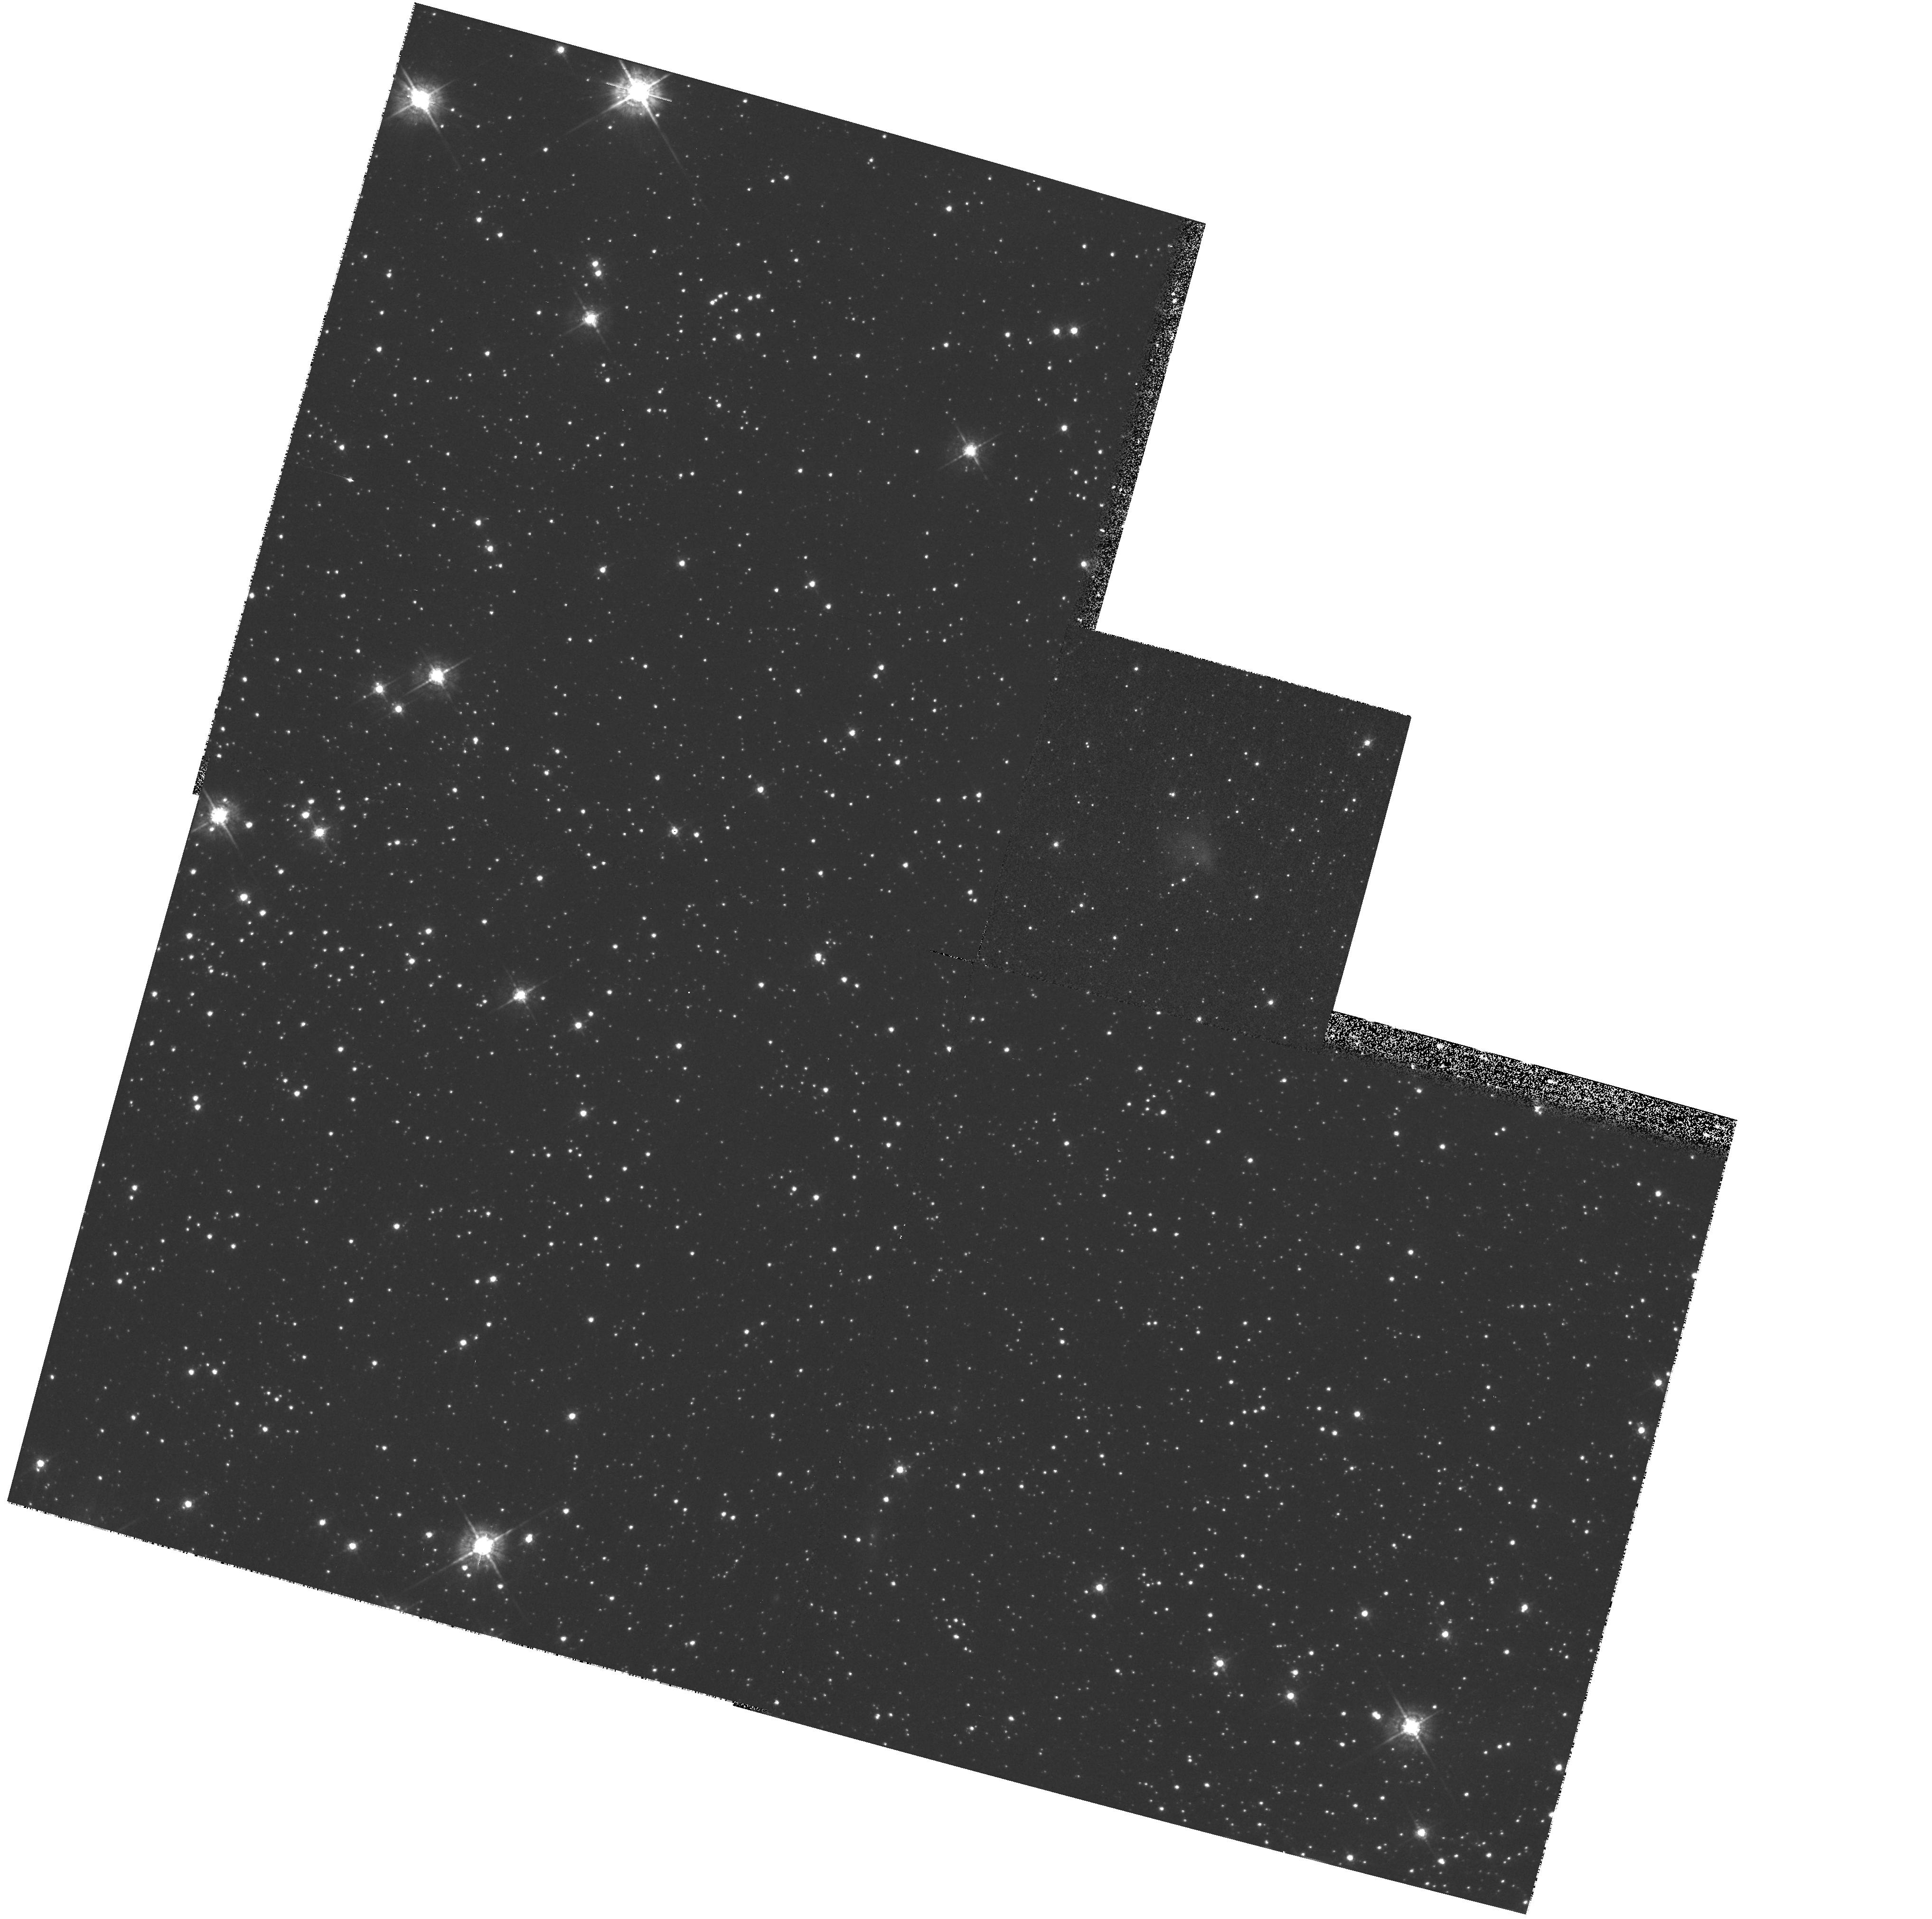
Target: SN0540-69.3. Instrument: WFPC2/PC. Filter: F547M. Exposure: 13 min. Observation ID: hst_7340_02_wfpc2_pc_f547m_u58y02

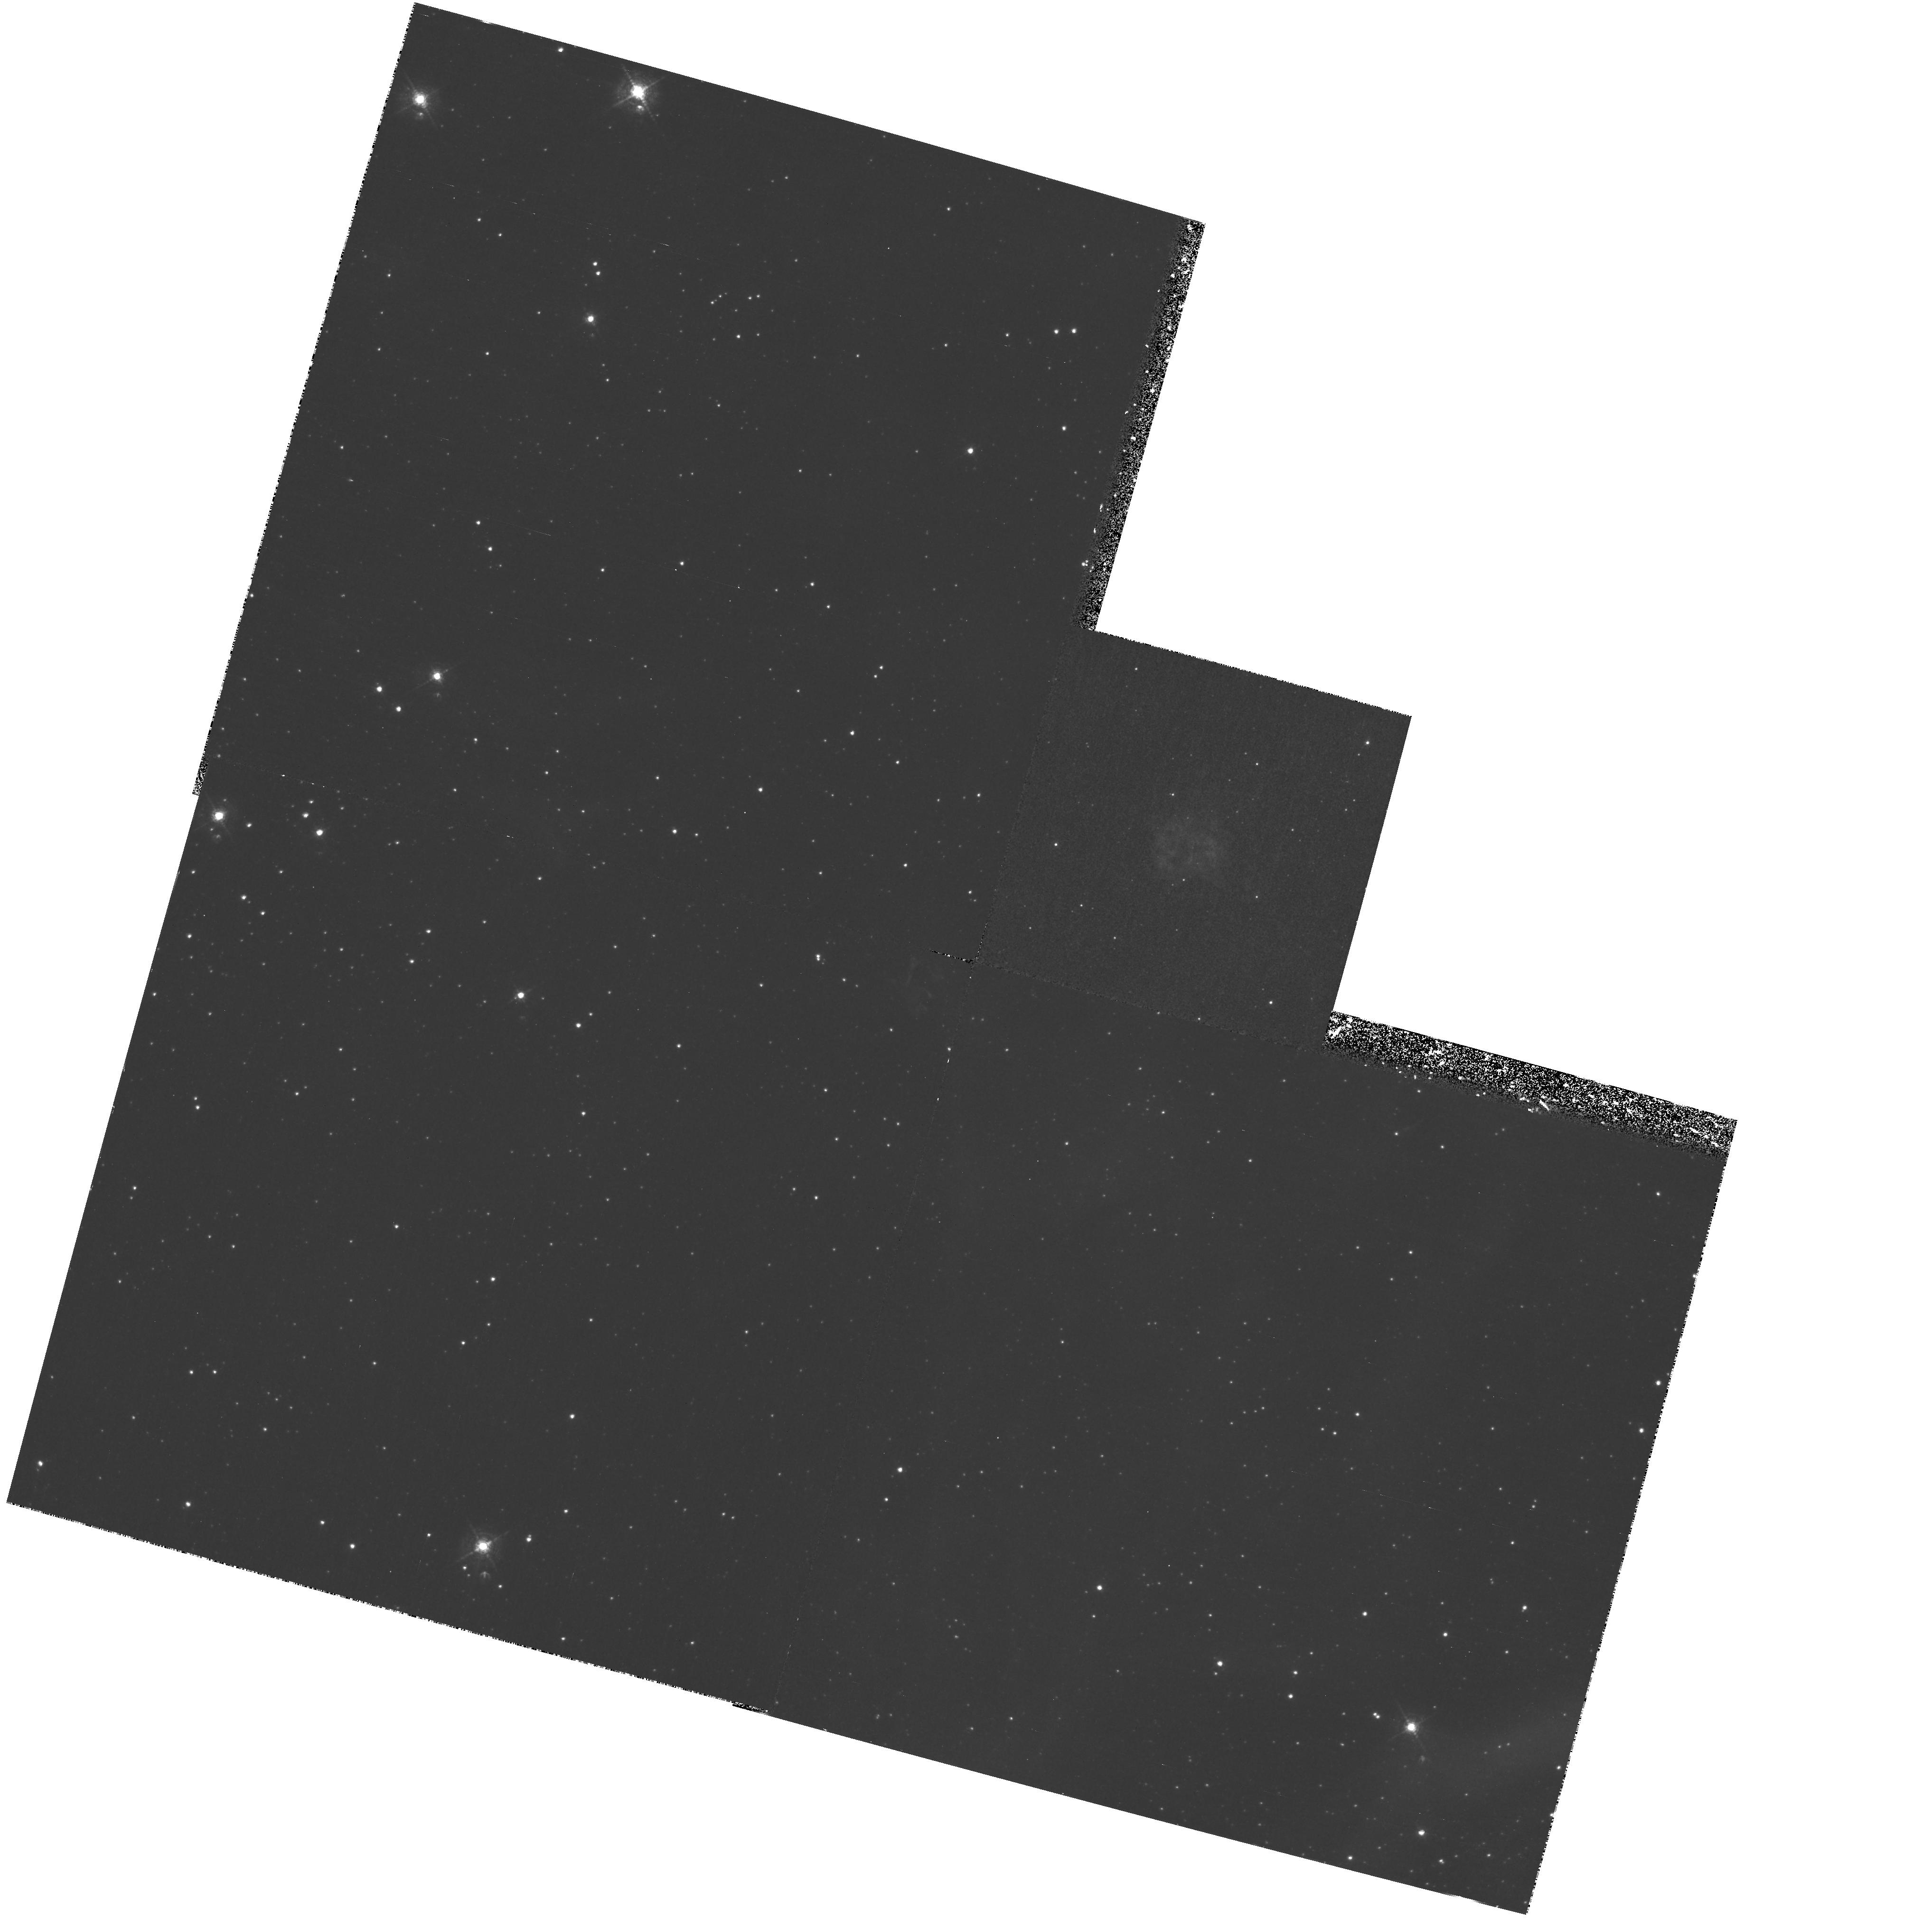
Target: SN0540-69.3. Instrument: WFPC2/PC. Filter: F502N. Exposure: 3.1 h. Observation ID: hst_7340_02_wfpc2_pc_f502n_u58y02

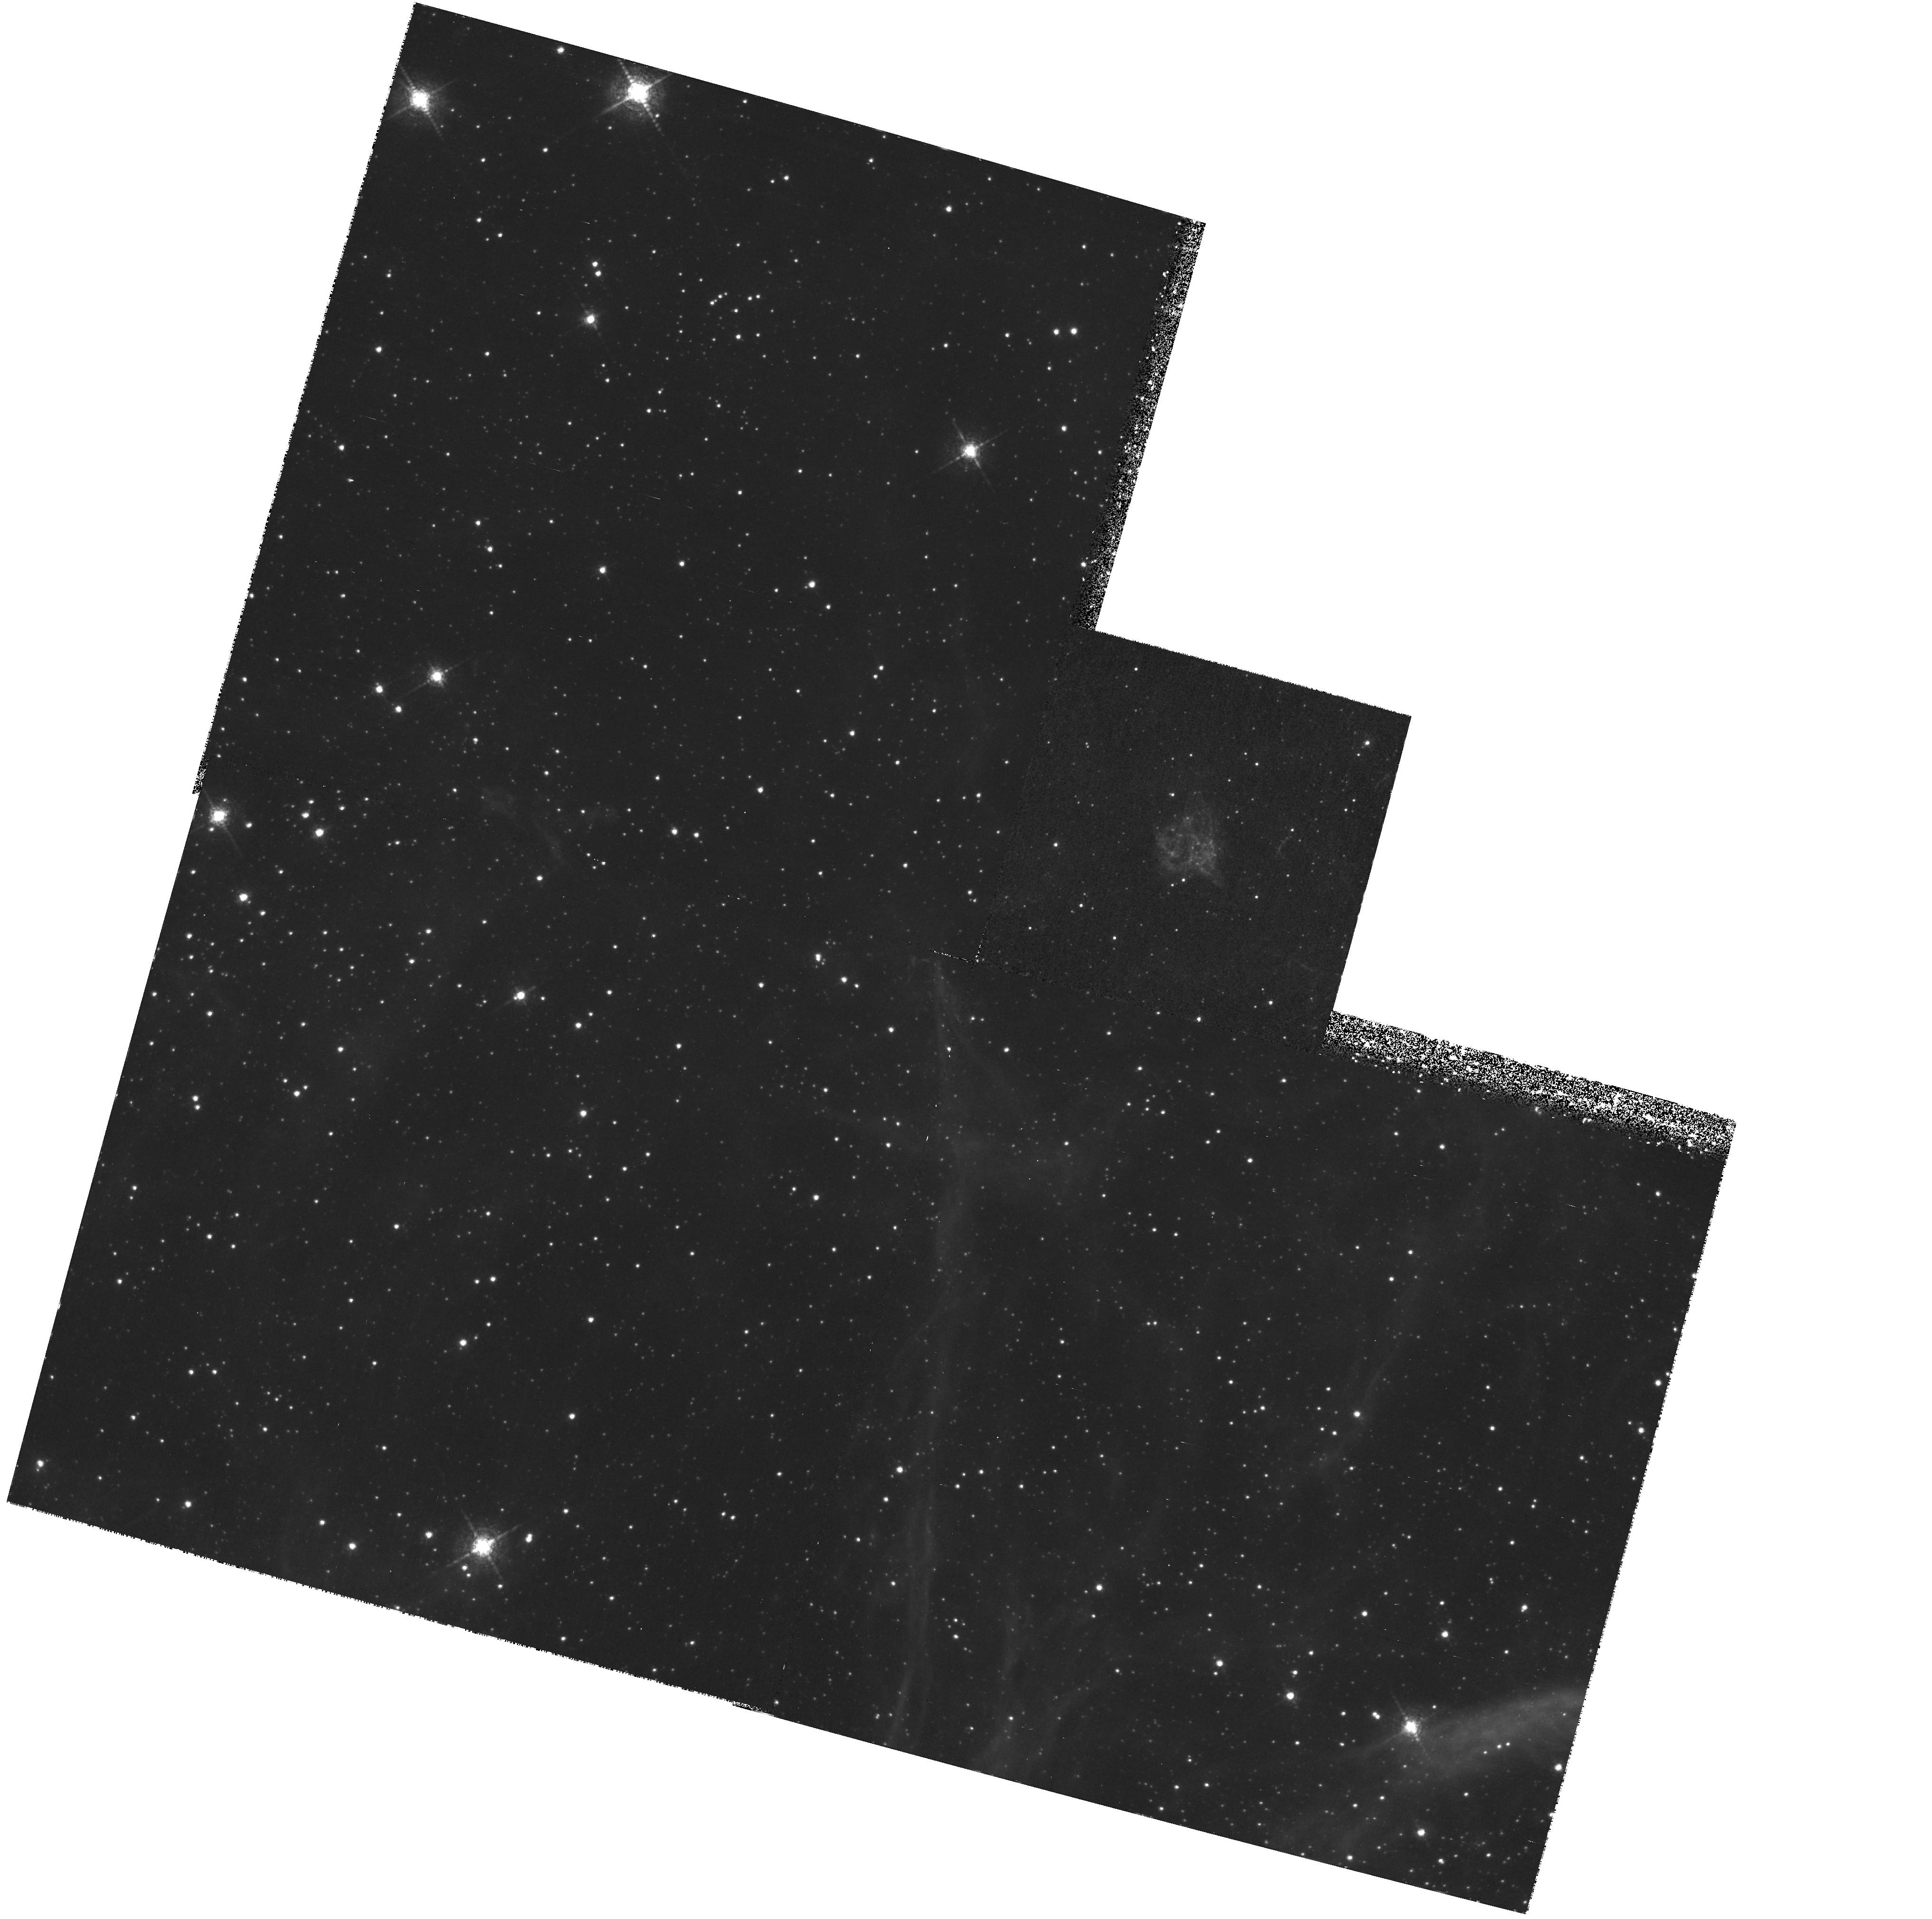
Target: SN0540-69.3. Instrument: WFPC2/PC. Filter: F673N. Exposure: 2.3 h. Observation ID: hst_7340_01_wfpc2_pc_f673n_u58y01

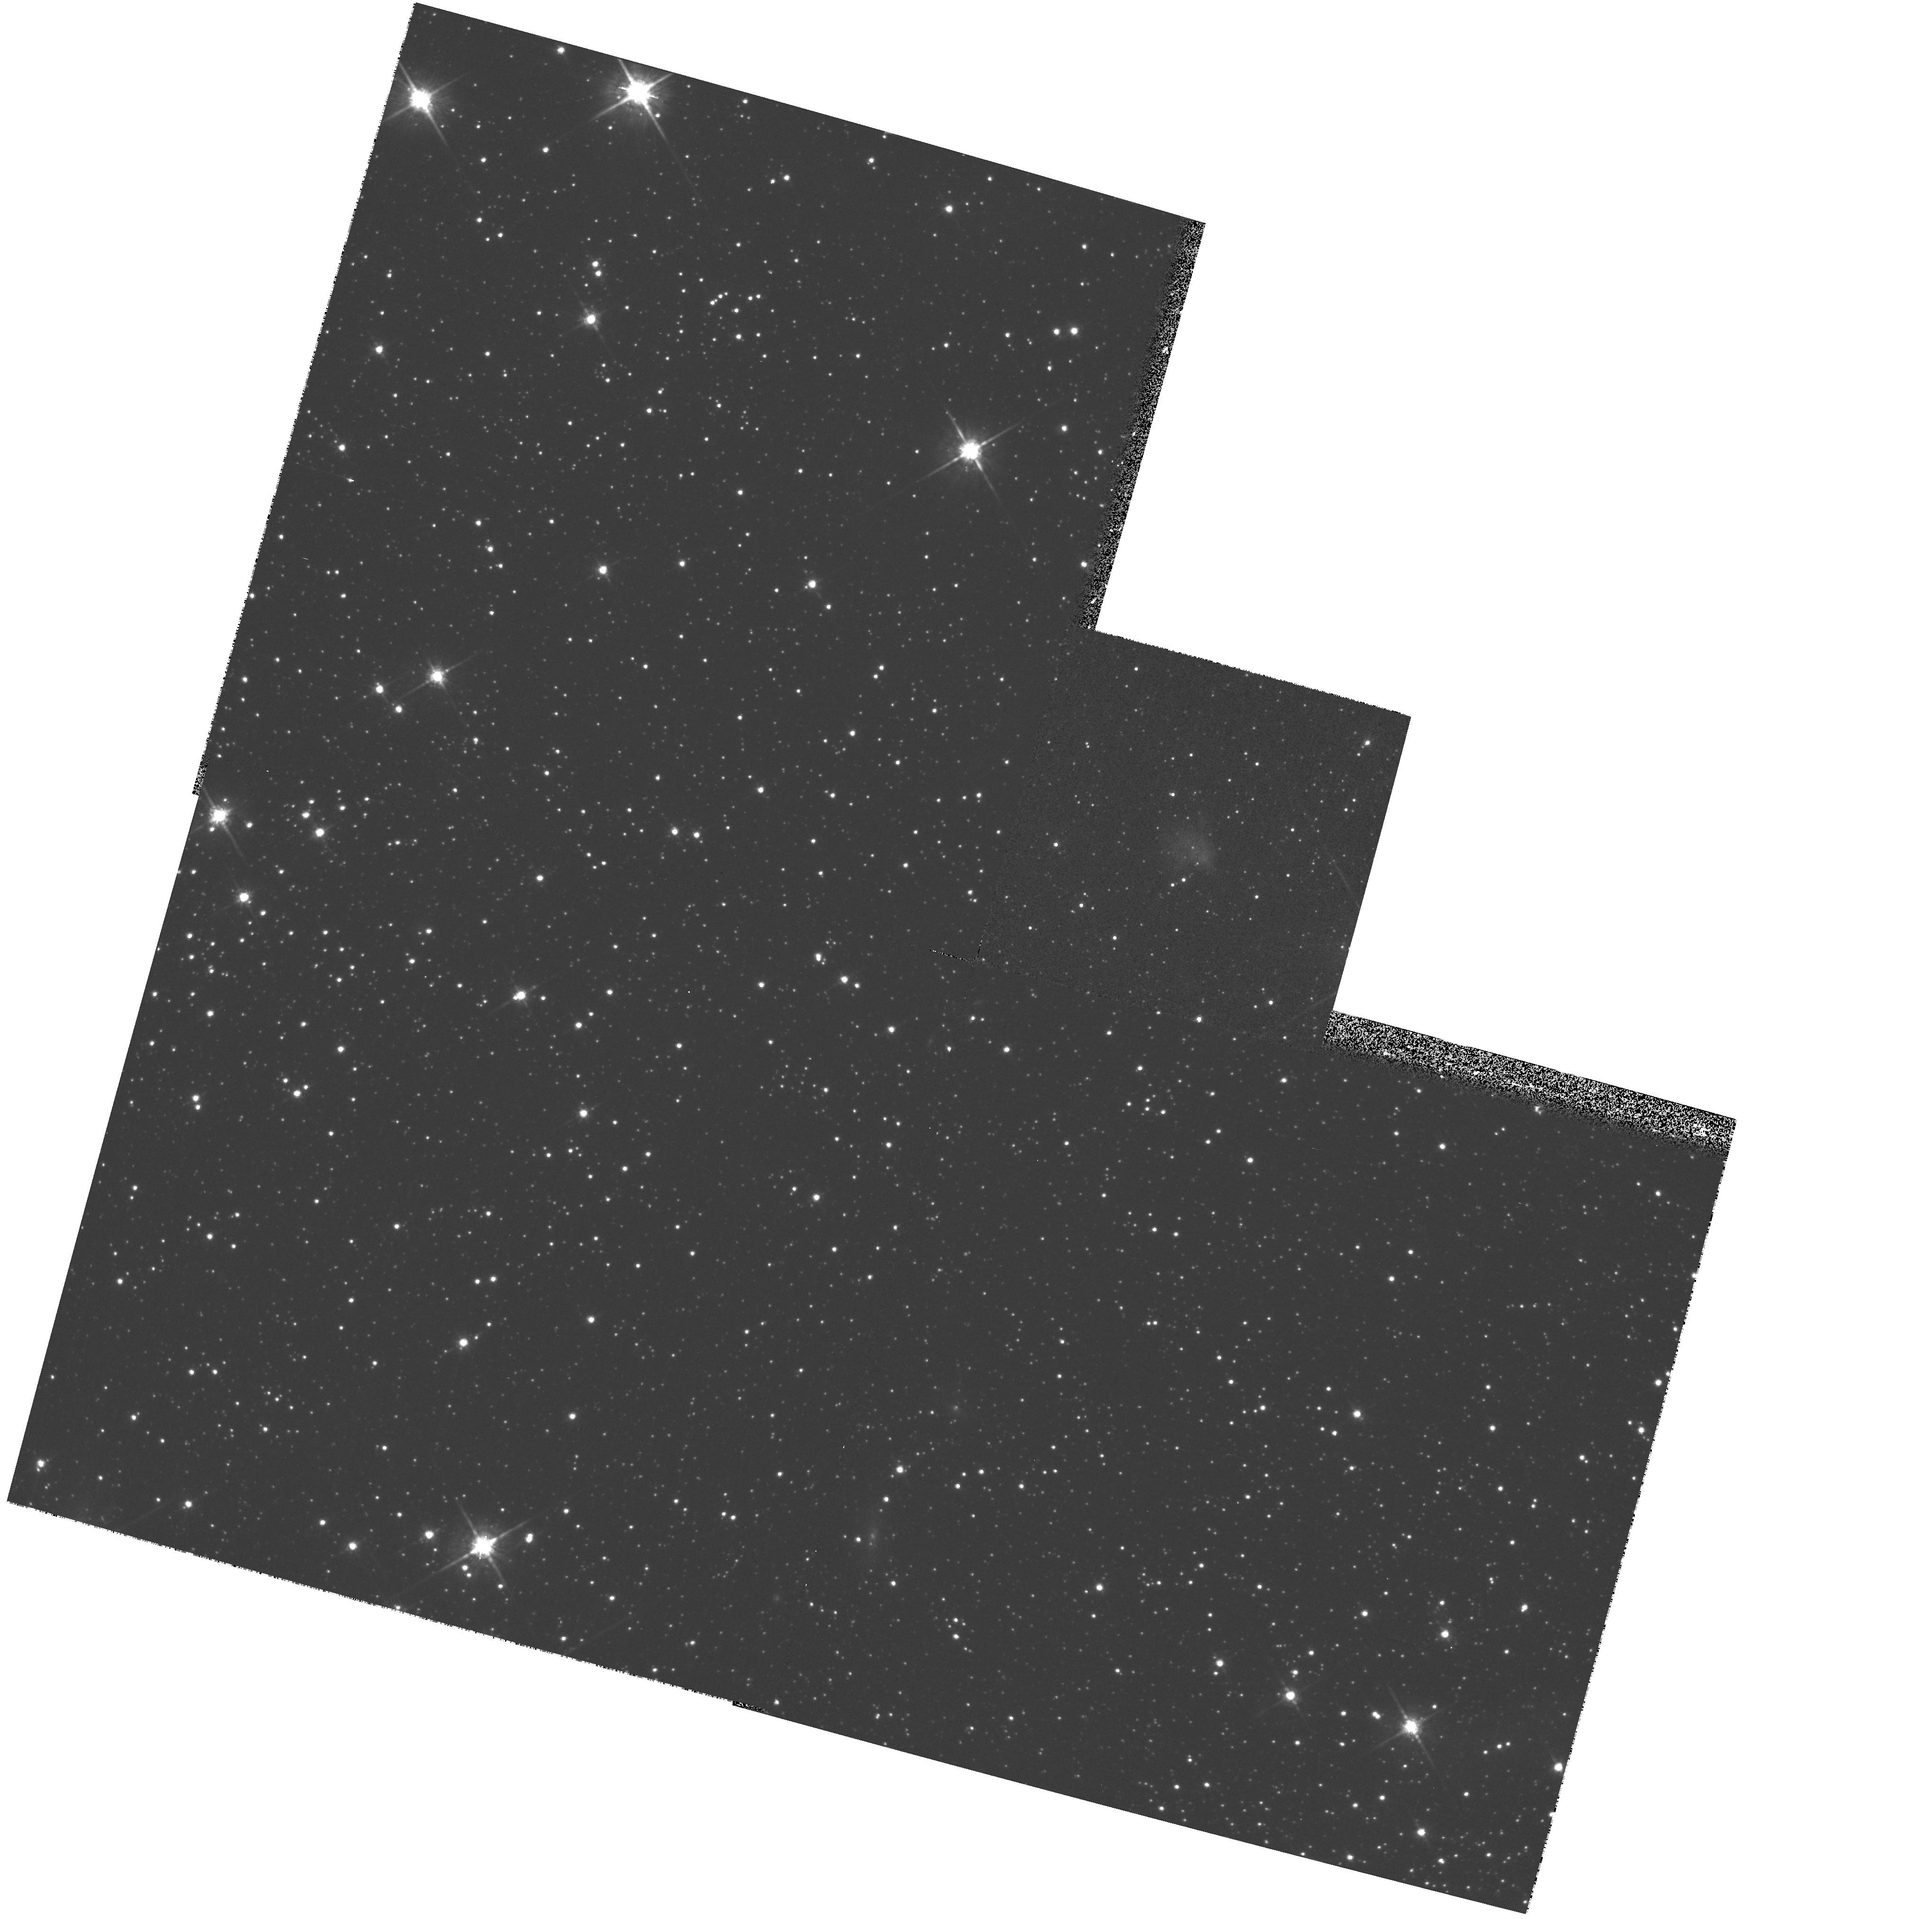
Target: SN0540-69.3. Instrument: WFPC2/PC. Filter: F791W. Exposure: 7 min. Observation ID: hst_7340_02_wfpc2_pc_f791w_u58y02

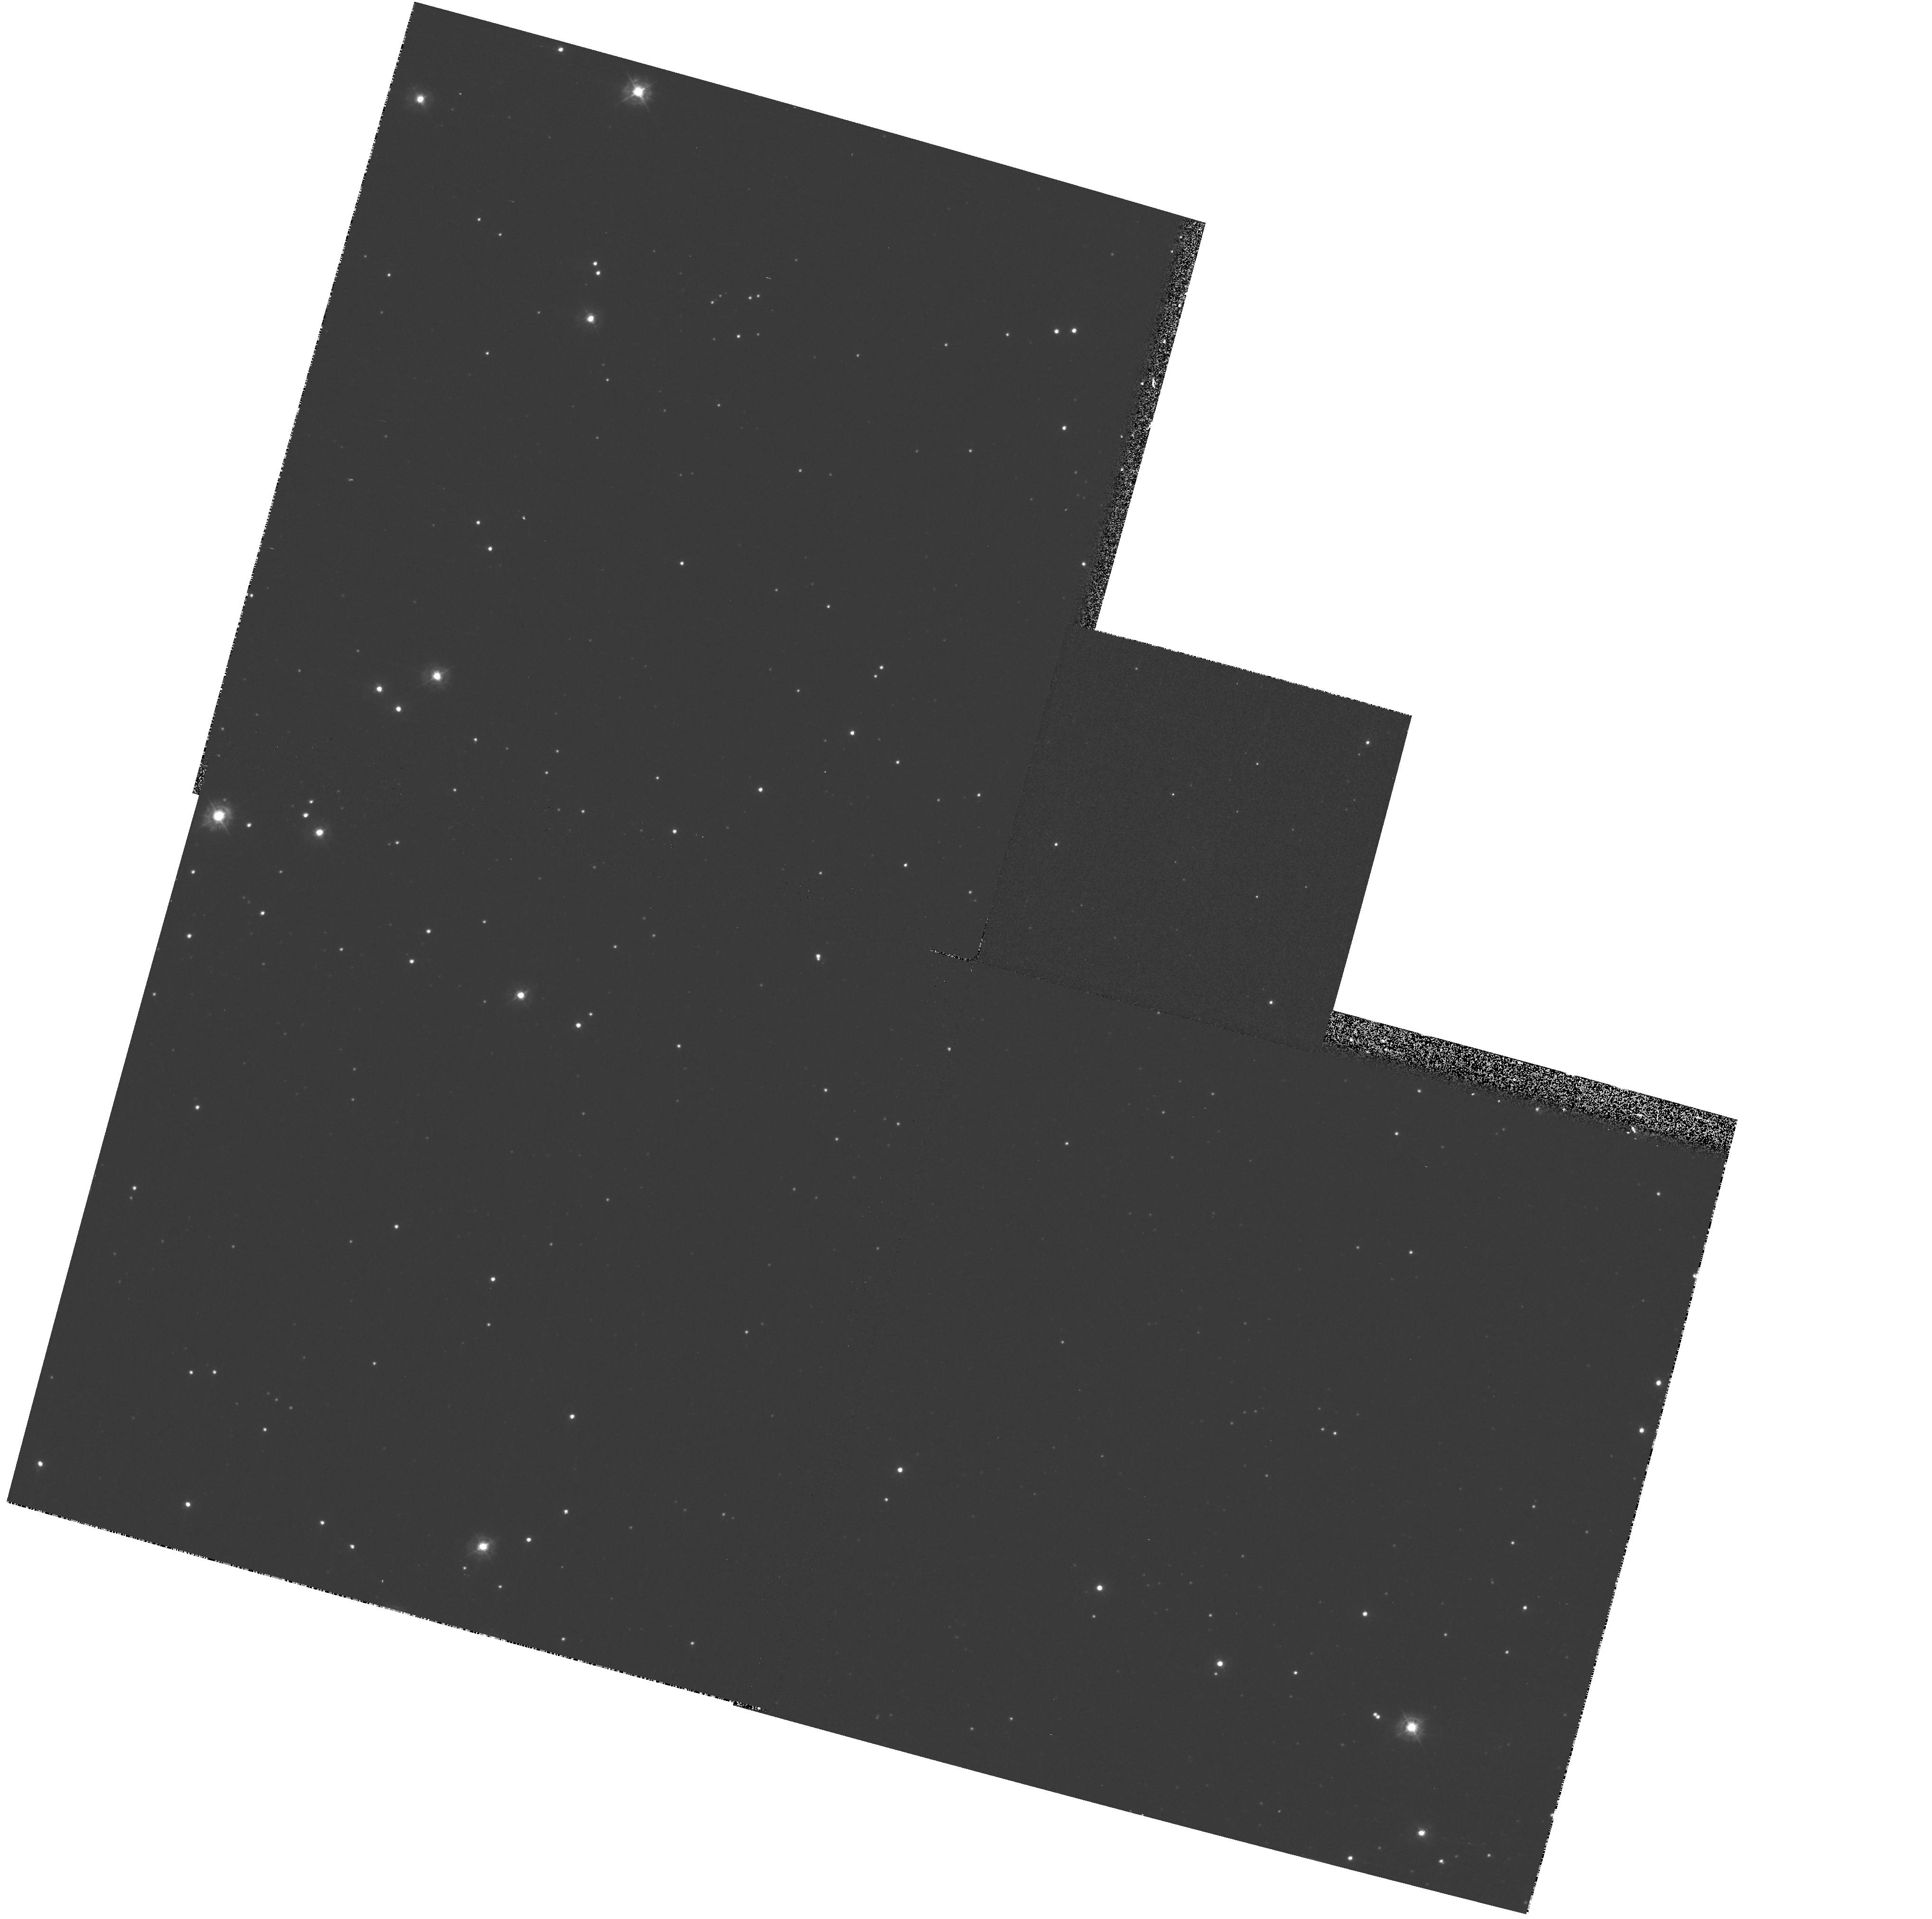
Target: SN0540-69.3. Instrument: WFPC2/PC. Filter: F336W. Exposure: 10 min. Observation ID: hst_7340_02_wfpc2_pc_f336w_u58y02

The Distribution of Heavy Elements in Supernova Ejecta (PI: Morse, Jon A.)

We propose to use the WFPC2 and STIS CCD to obtain maximum spatial resolution emission-line images of the young, oxygen- rich supernova remnants SN0540--69.3 in the LMC and E0102.2-- 7219 in the SMC. O IIILambda5007, S IILambdaLambda6724 and O IILambdaLambda3727 images of SN0540--69.3 will be used to characterize the ionization structure and distribution of chemically peculiar debris which ground-based imaging and spectroscopy have demonstrated to be present but cannot resolve. For E0102.2--7219, we will obtain an O IILambdaLambda3727 image which will be compared to our cycle 5 WFPC2 O IIILambda5007 image in order to determine the ionization structure in the SN debris. These data will provide another in the very limited set of benchmarks against which to measure models for nucleosynthesis in massive stars, excitation mechanisms in extremely metal-rich plasmas and the dynamics of supernova explosions. SN0540--69.3 holds special interest because it contains only the second known example (after the Crab) of an active pulsar and synchrotron nebula in a young supernova remnant. Furthermore, it is located < 400\ pc (projected) from SN 1987A and is part of the same extended complex of young stars. Since the SN explosion occurred < 1000\ yr ago, SN0540--69.3 is the closest to SN 1987A in both space and time of all known remnants in the LMC.